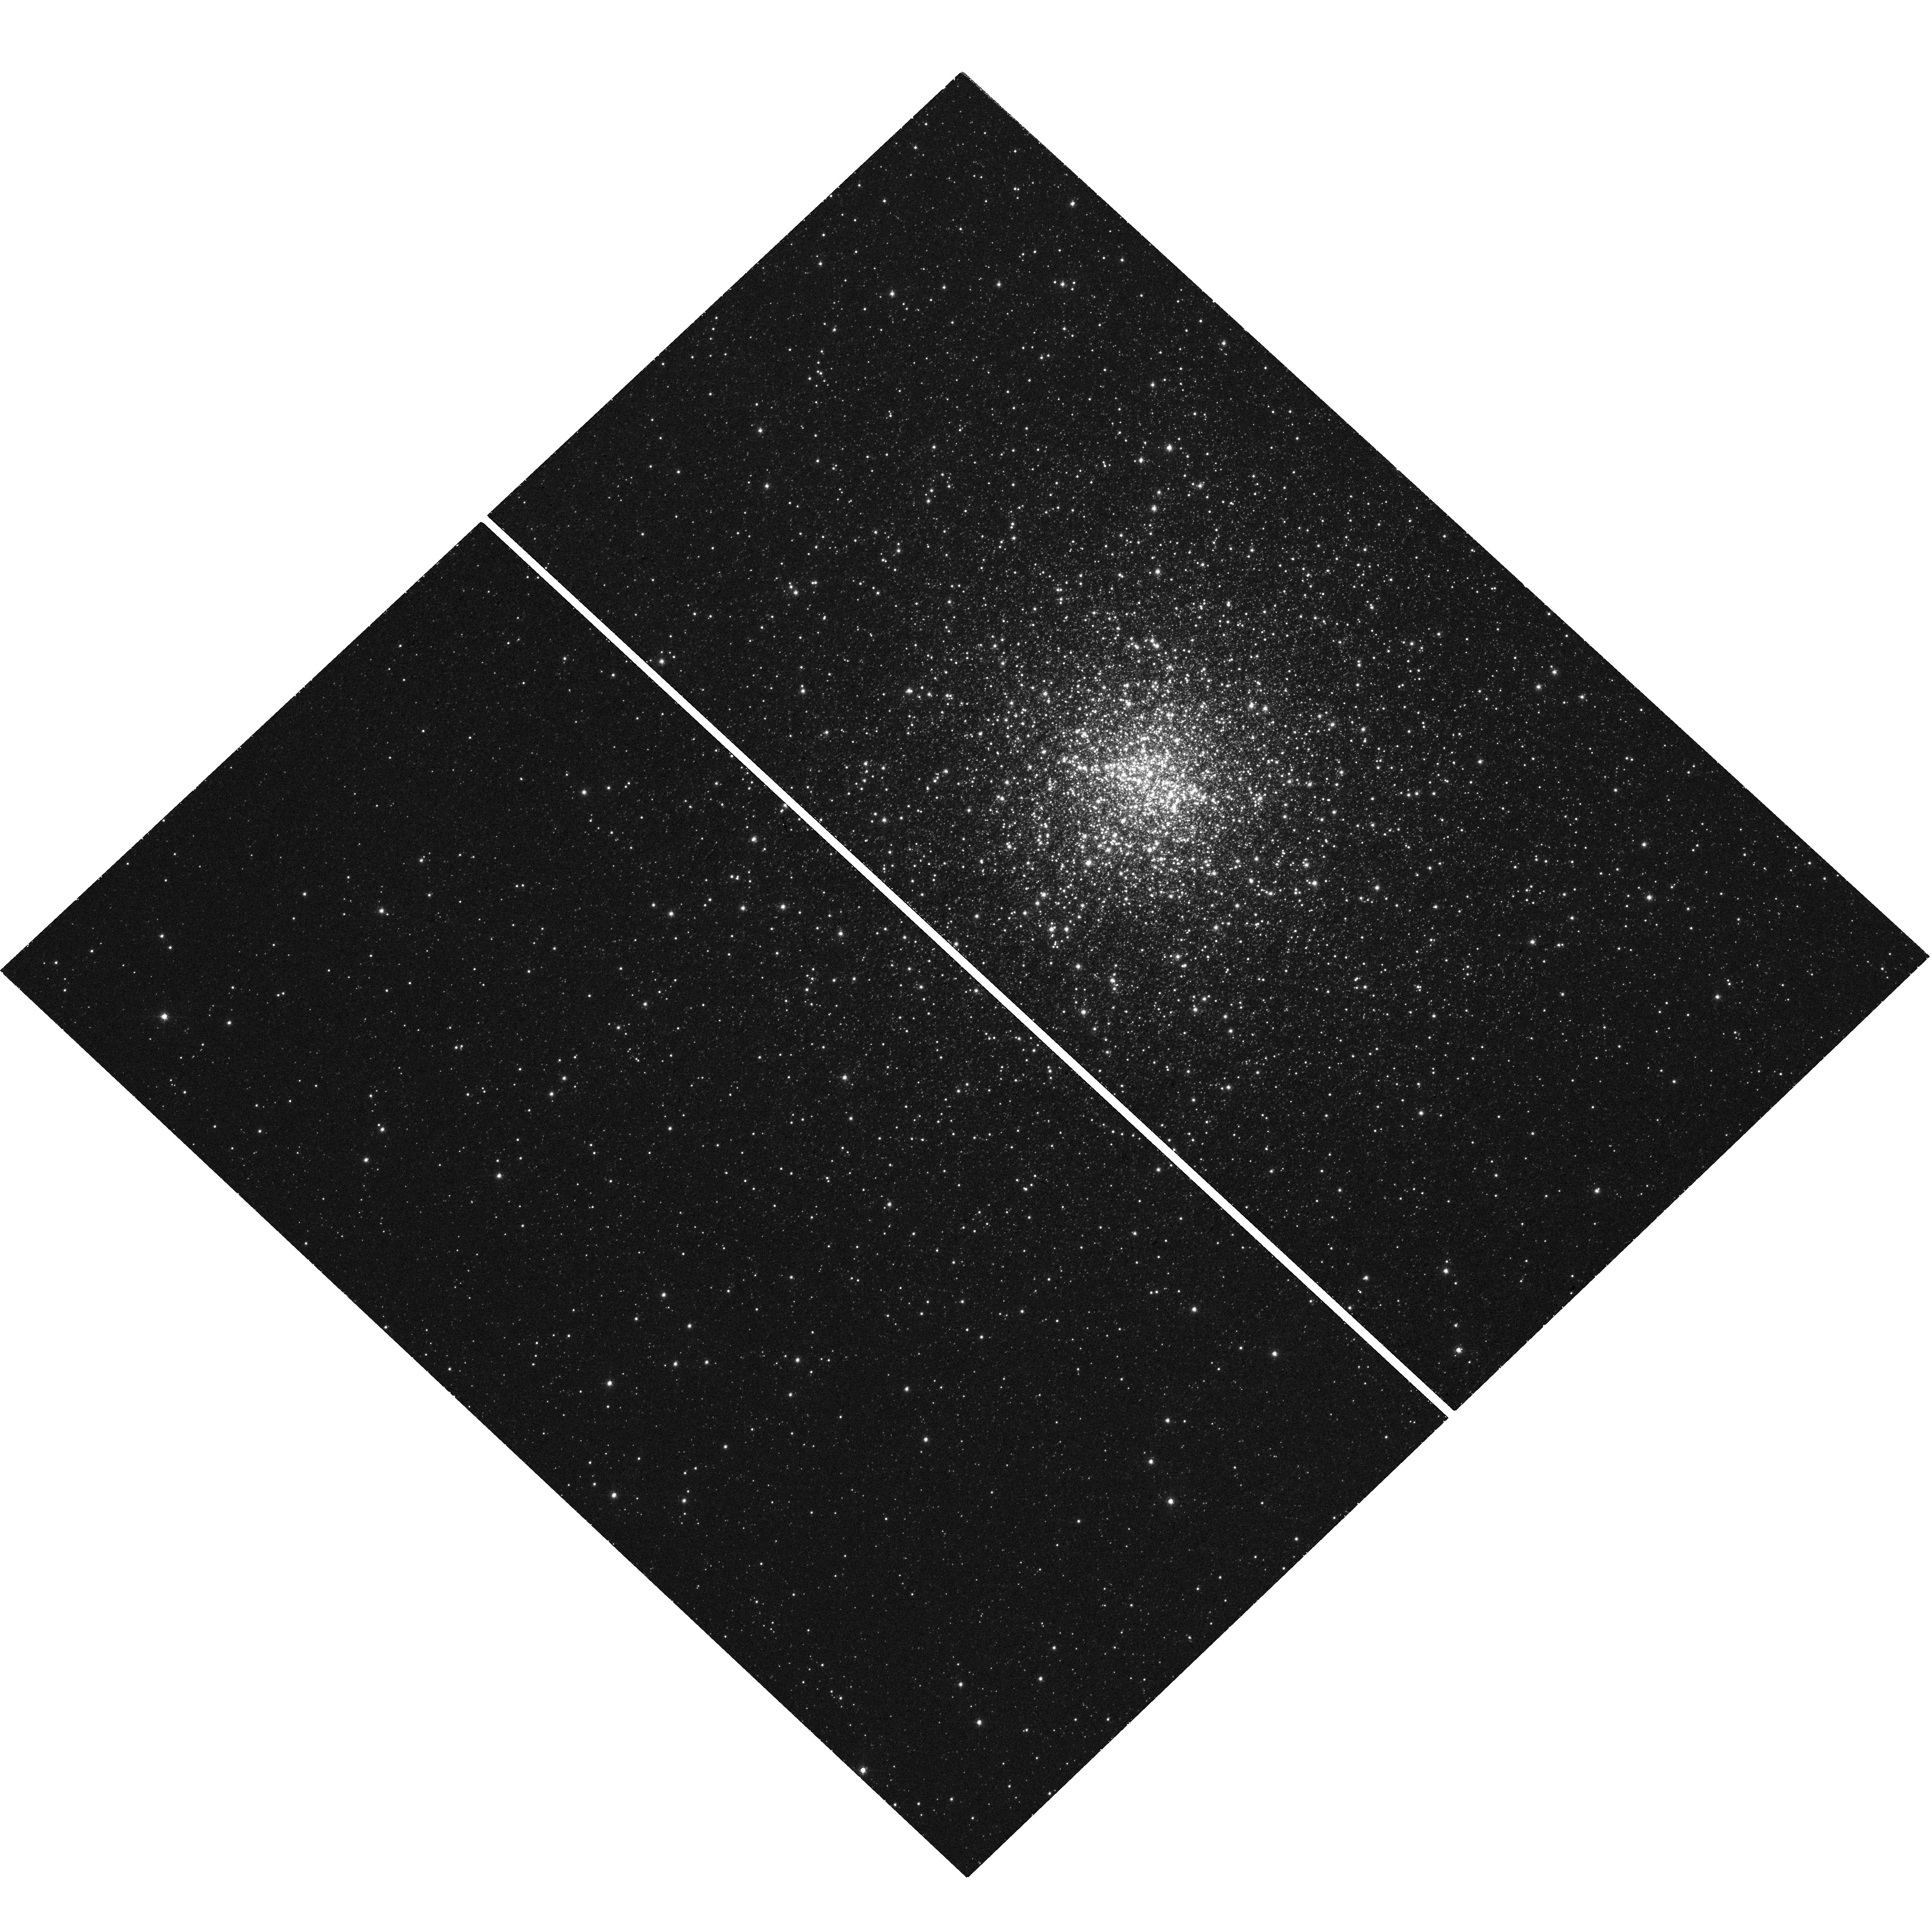
Target: MAXIJ1749-200
Instrument: WFC3/UVIS
Filter: F656N
Exposure: 1 h
Observation ID: hst_15403_01_wfc3_uvis_f656n_idqe01

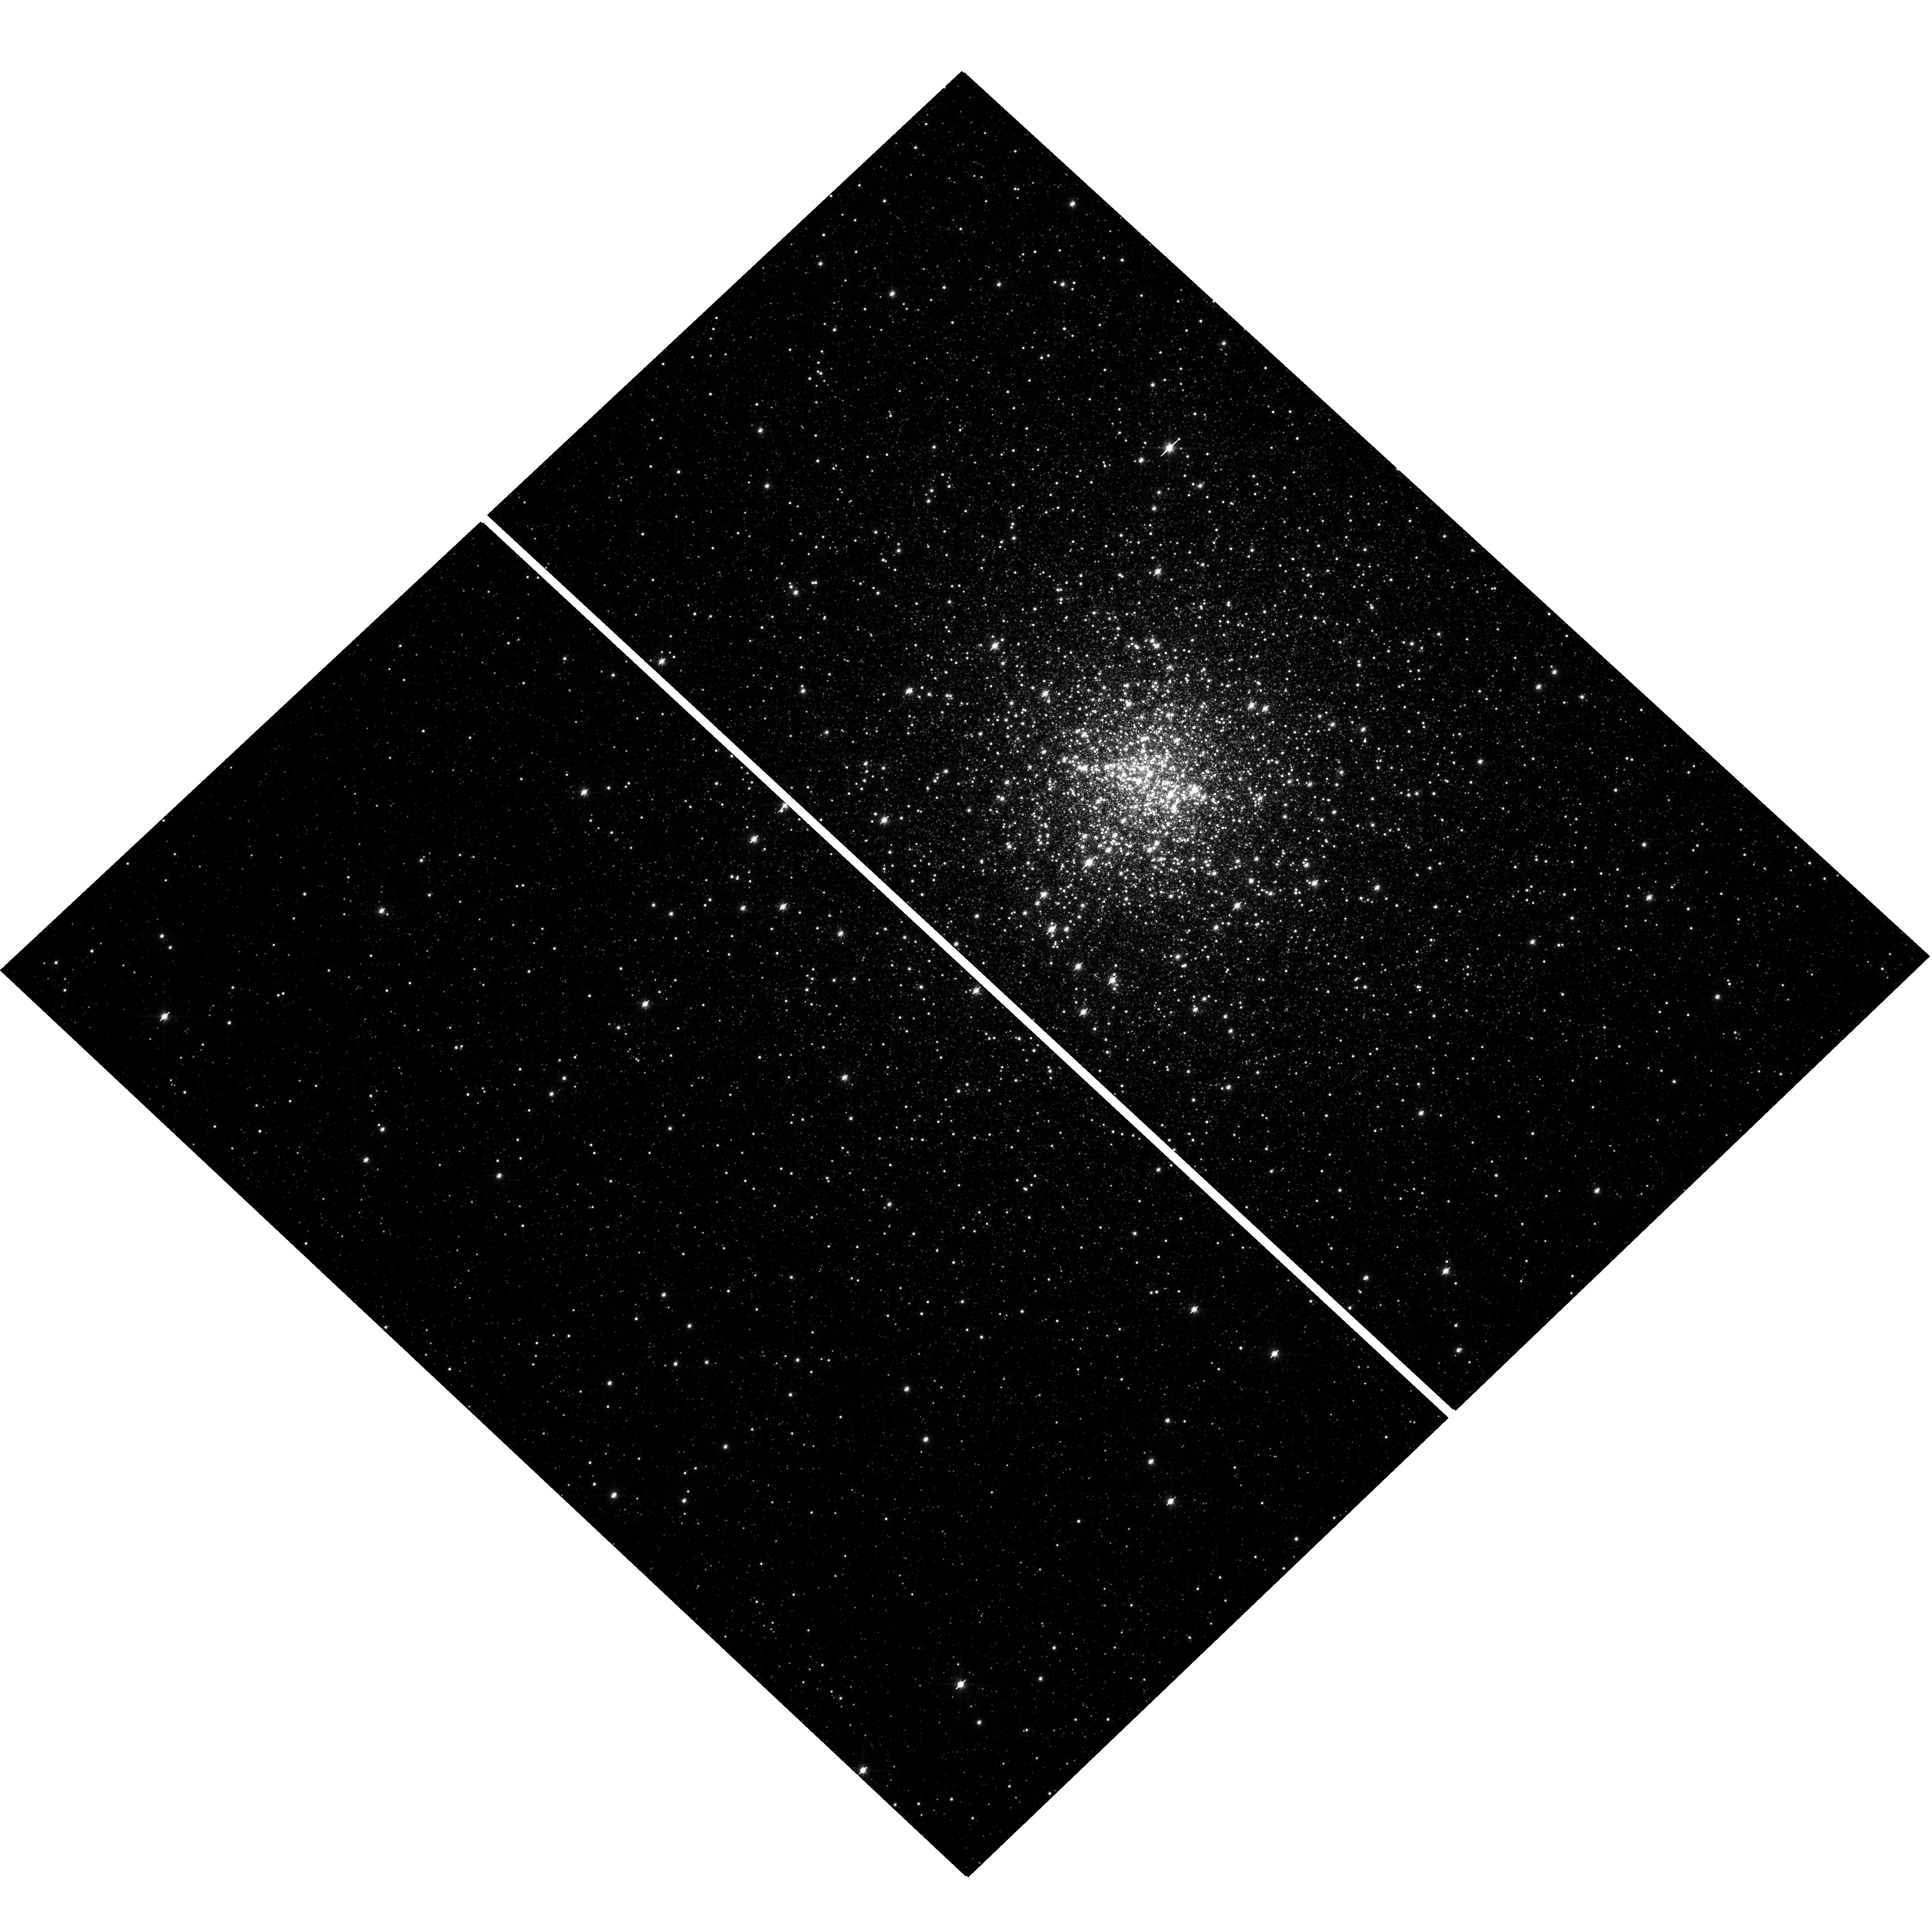
Target: MAXIJ1749-200
Instrument: WFC3/UVIS
Filter: F814W
Exposure: 7 min
Observation ID: hst_15403_01_wfc3_uvis_f814w_idqe01

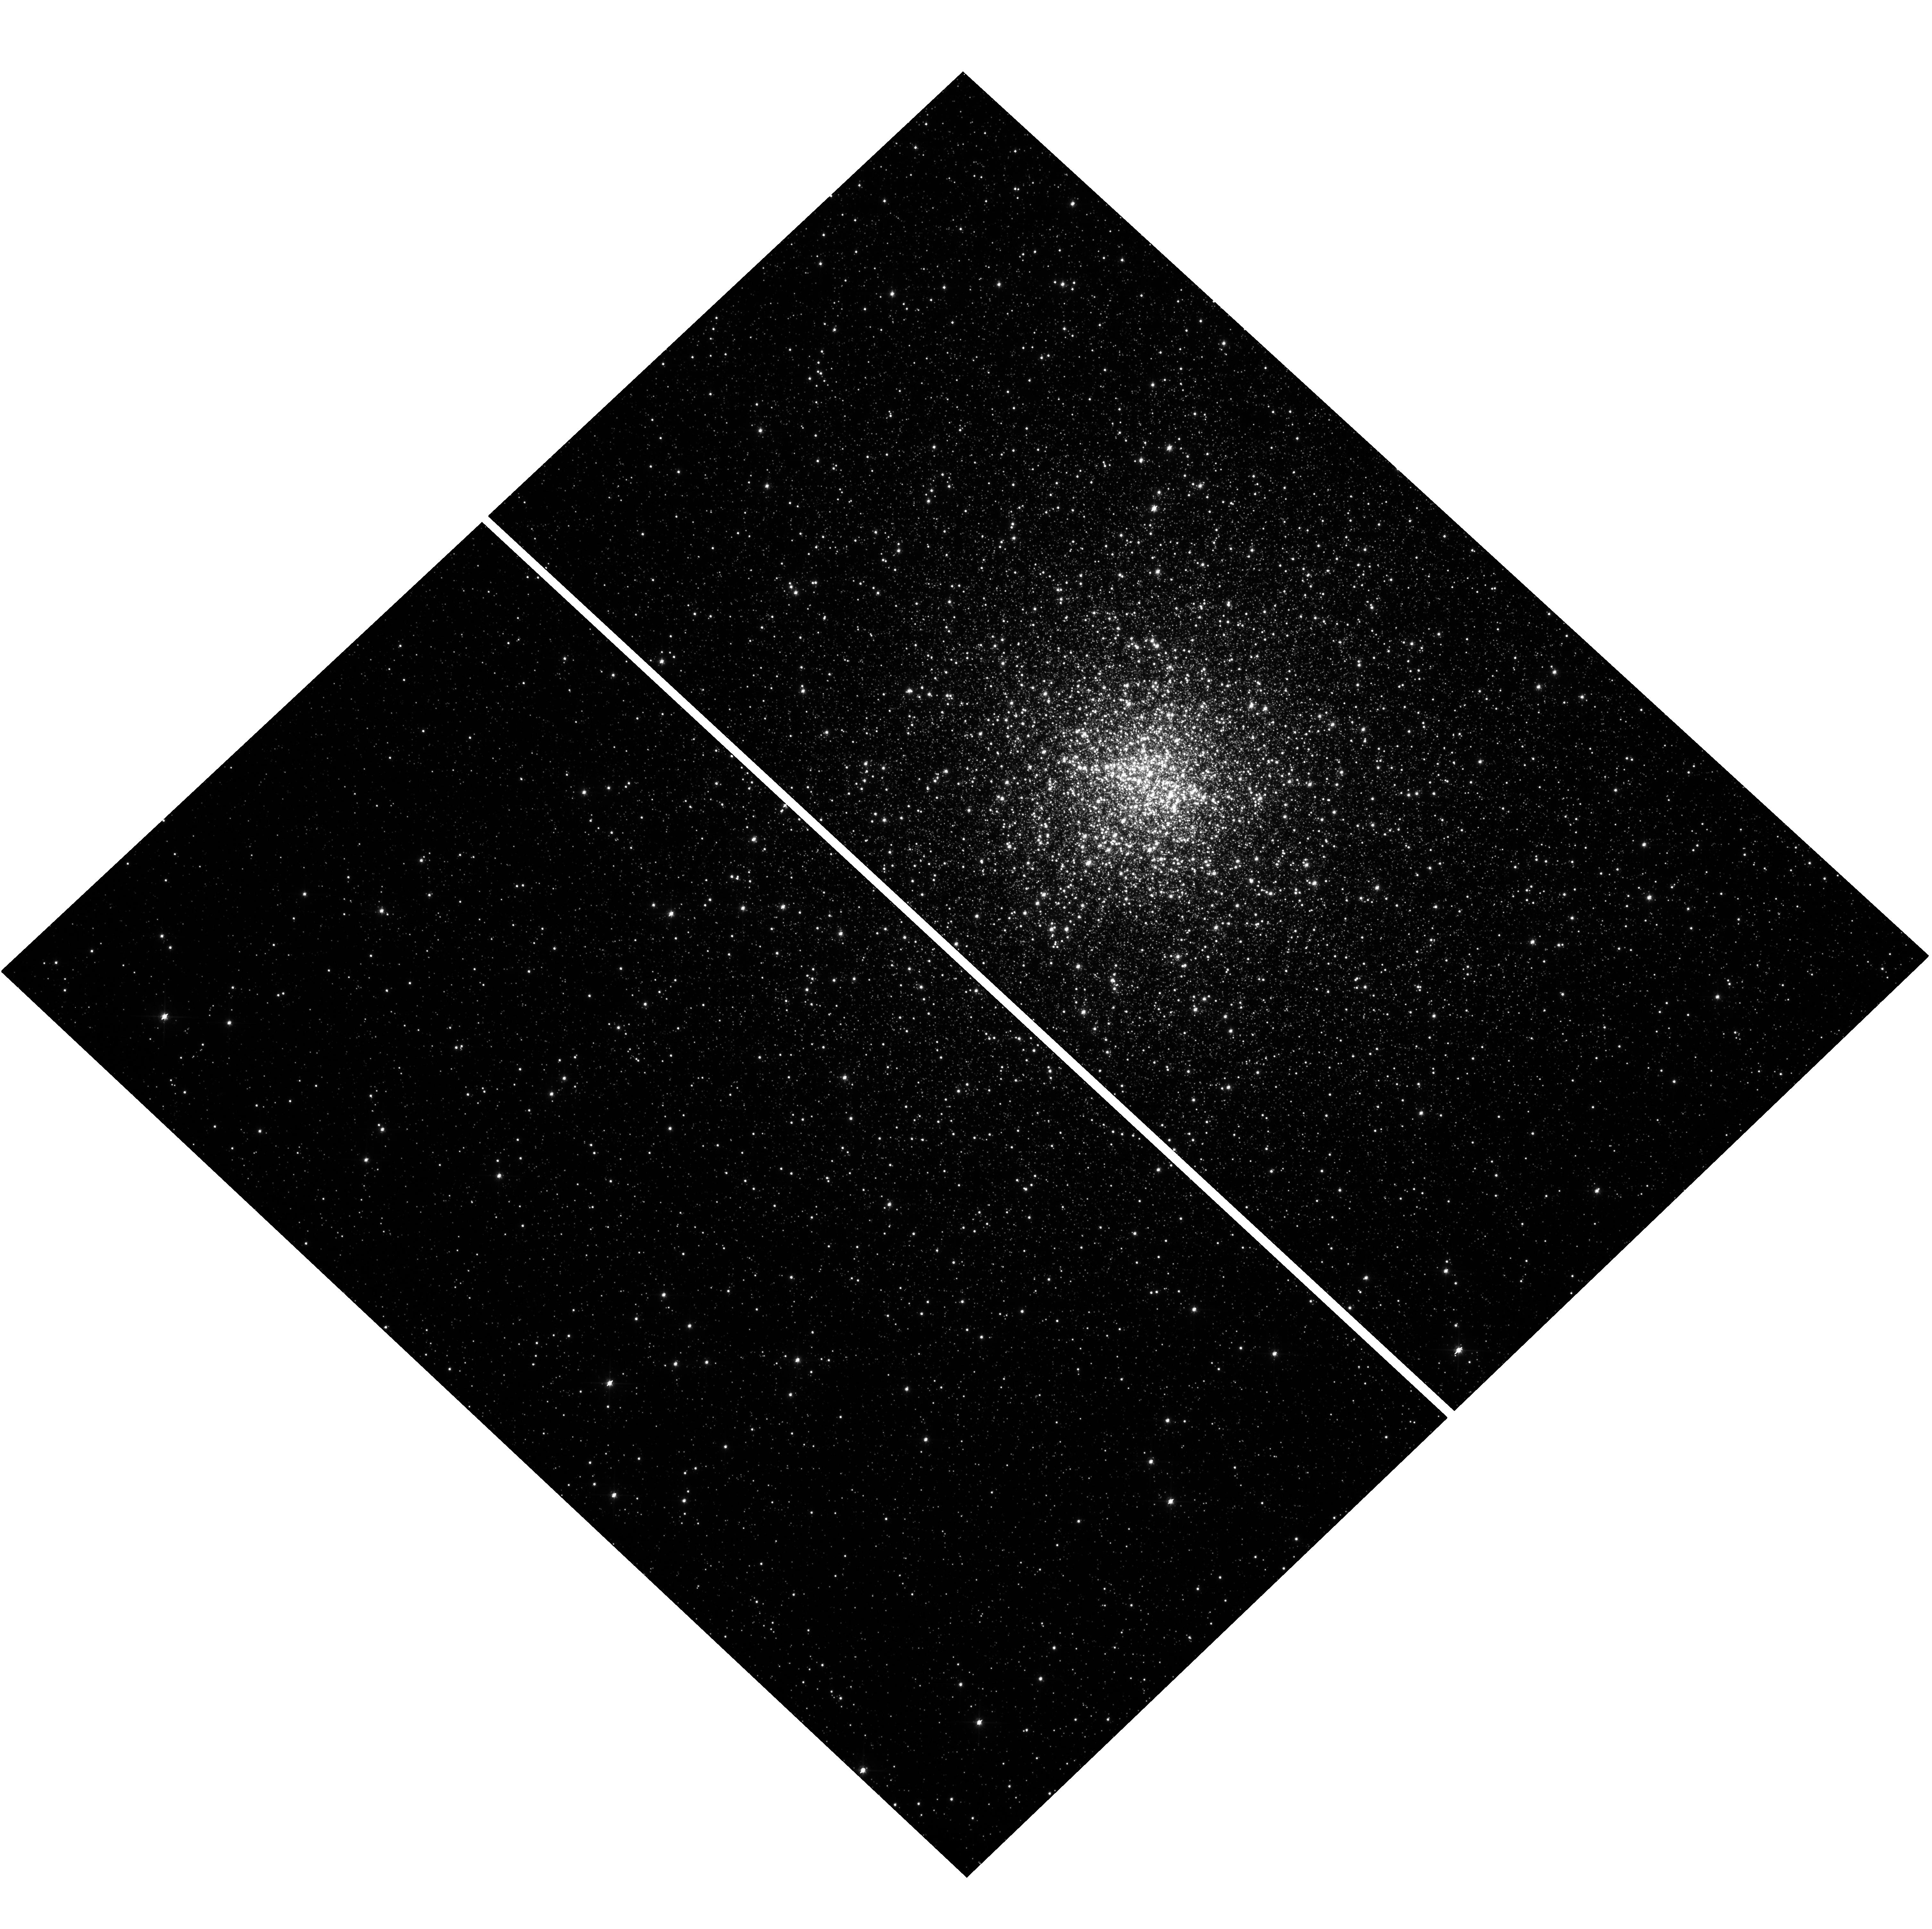
Target: MAXIJ1749-200
Instrument: WFC3/UVIS
Filter: F606W
Exposure: 13 min
Observation ID: hst_15403_01_wfc3_uvis_f606w_idqe01

Unmask the true identity of MAXI J1749-200 before Halloween (PI: Pallanca, Cristina)

Low mass X-ray binaries (LMXBs) and radio Millisecond Pulsars (MSPs) are thought to be the initial and ending points of the evolution of a binary system where a neutron star (NS) accretes matter from a companion. Many crucial phases of this scenario still need to be understood and a new, unexpected tile has been added to the mosaic very recently: a few systems (named "transitional MSPs") are observed to swing between the accretion-powered and the rotation-powered states. The case of the X-ray burster MAXI J1749-200 in the globular cluster NGC 6440 can act the part of the (still unexplored) stage immediately preceding the swinging phase. Swift observations located the source with an uncertainty of 3.5" and suggest a positional coincidence with two previously known x-ray sources, among which SAX J1748.9-2021, an already known X-ray accreting Millisecond pulsar. Since the X-ray bursts are expected to be accompanied by a significant enhancement of the optical luminosity, here we propose to invest only 2 HST orbits to acquire multi-filter images of the region. The comparison between these data (secured during the outburst) and those already available in the archive (acquired during quiescence) will immediately pinpoint the source, allowing to identify the companion to the NS and to characterize the nature of the on-going mass-transfer. The optical emission is expected to fade away in a time-scale of 1-2 months after the X-ray burst. Hence, the proposed DDT observations represent a unique but temporary opportunity to unveil the nature of this possibly new X-ray transient